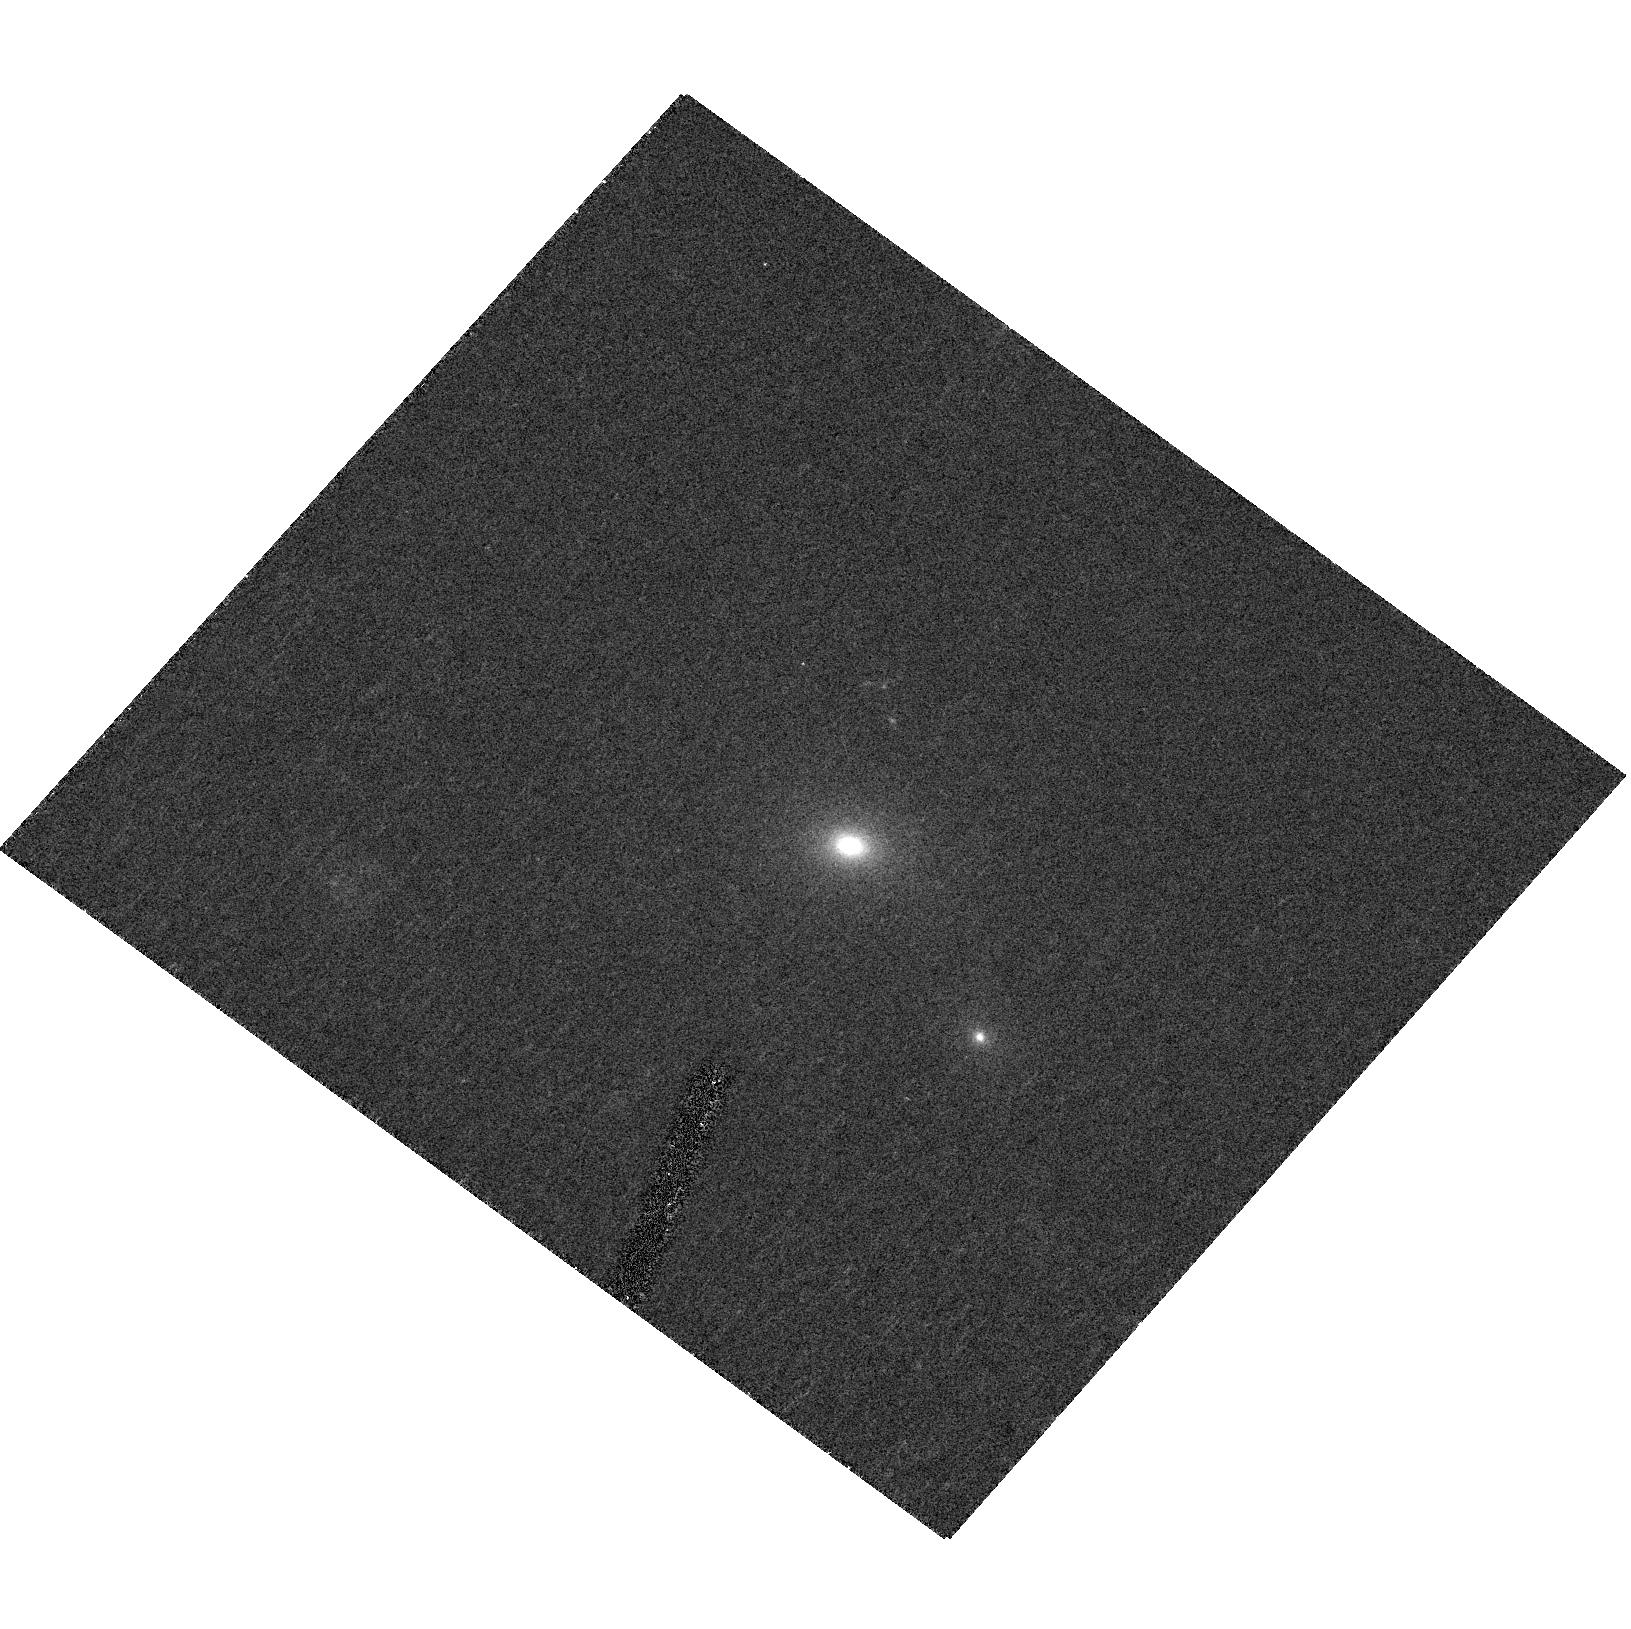
Target: SDSS-J093124.4+574926.6
Instrument: ACS/HRC
Filter: F475W
Exposure: 23 min
Observation ID: hst_10488_11_acs_hrc_f475w_j9ae11

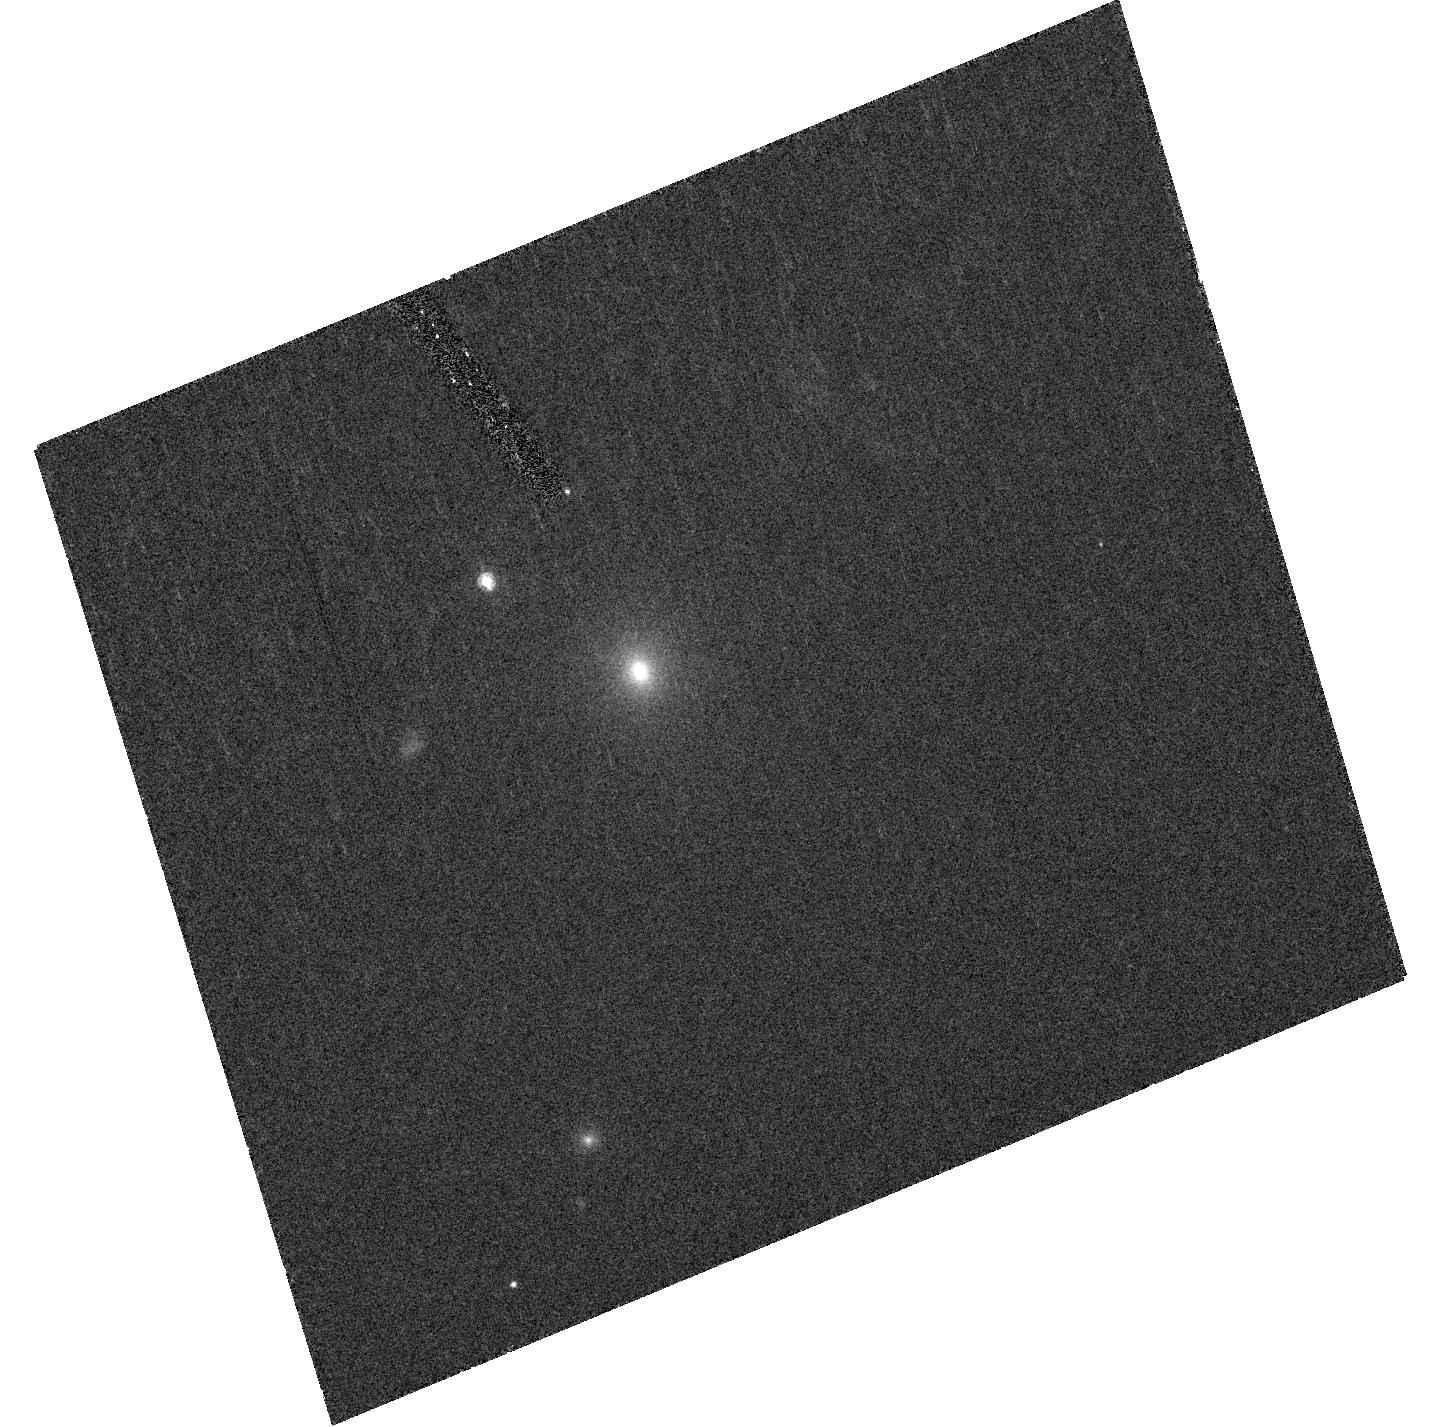
Target: SDSS-J171328.4+274336.6
Instrument: ACS/HRC
Filter: F475W
Exposure: 29 min
Observation ID: hst_10488_03_acs_hrc_f475w_j9ae03

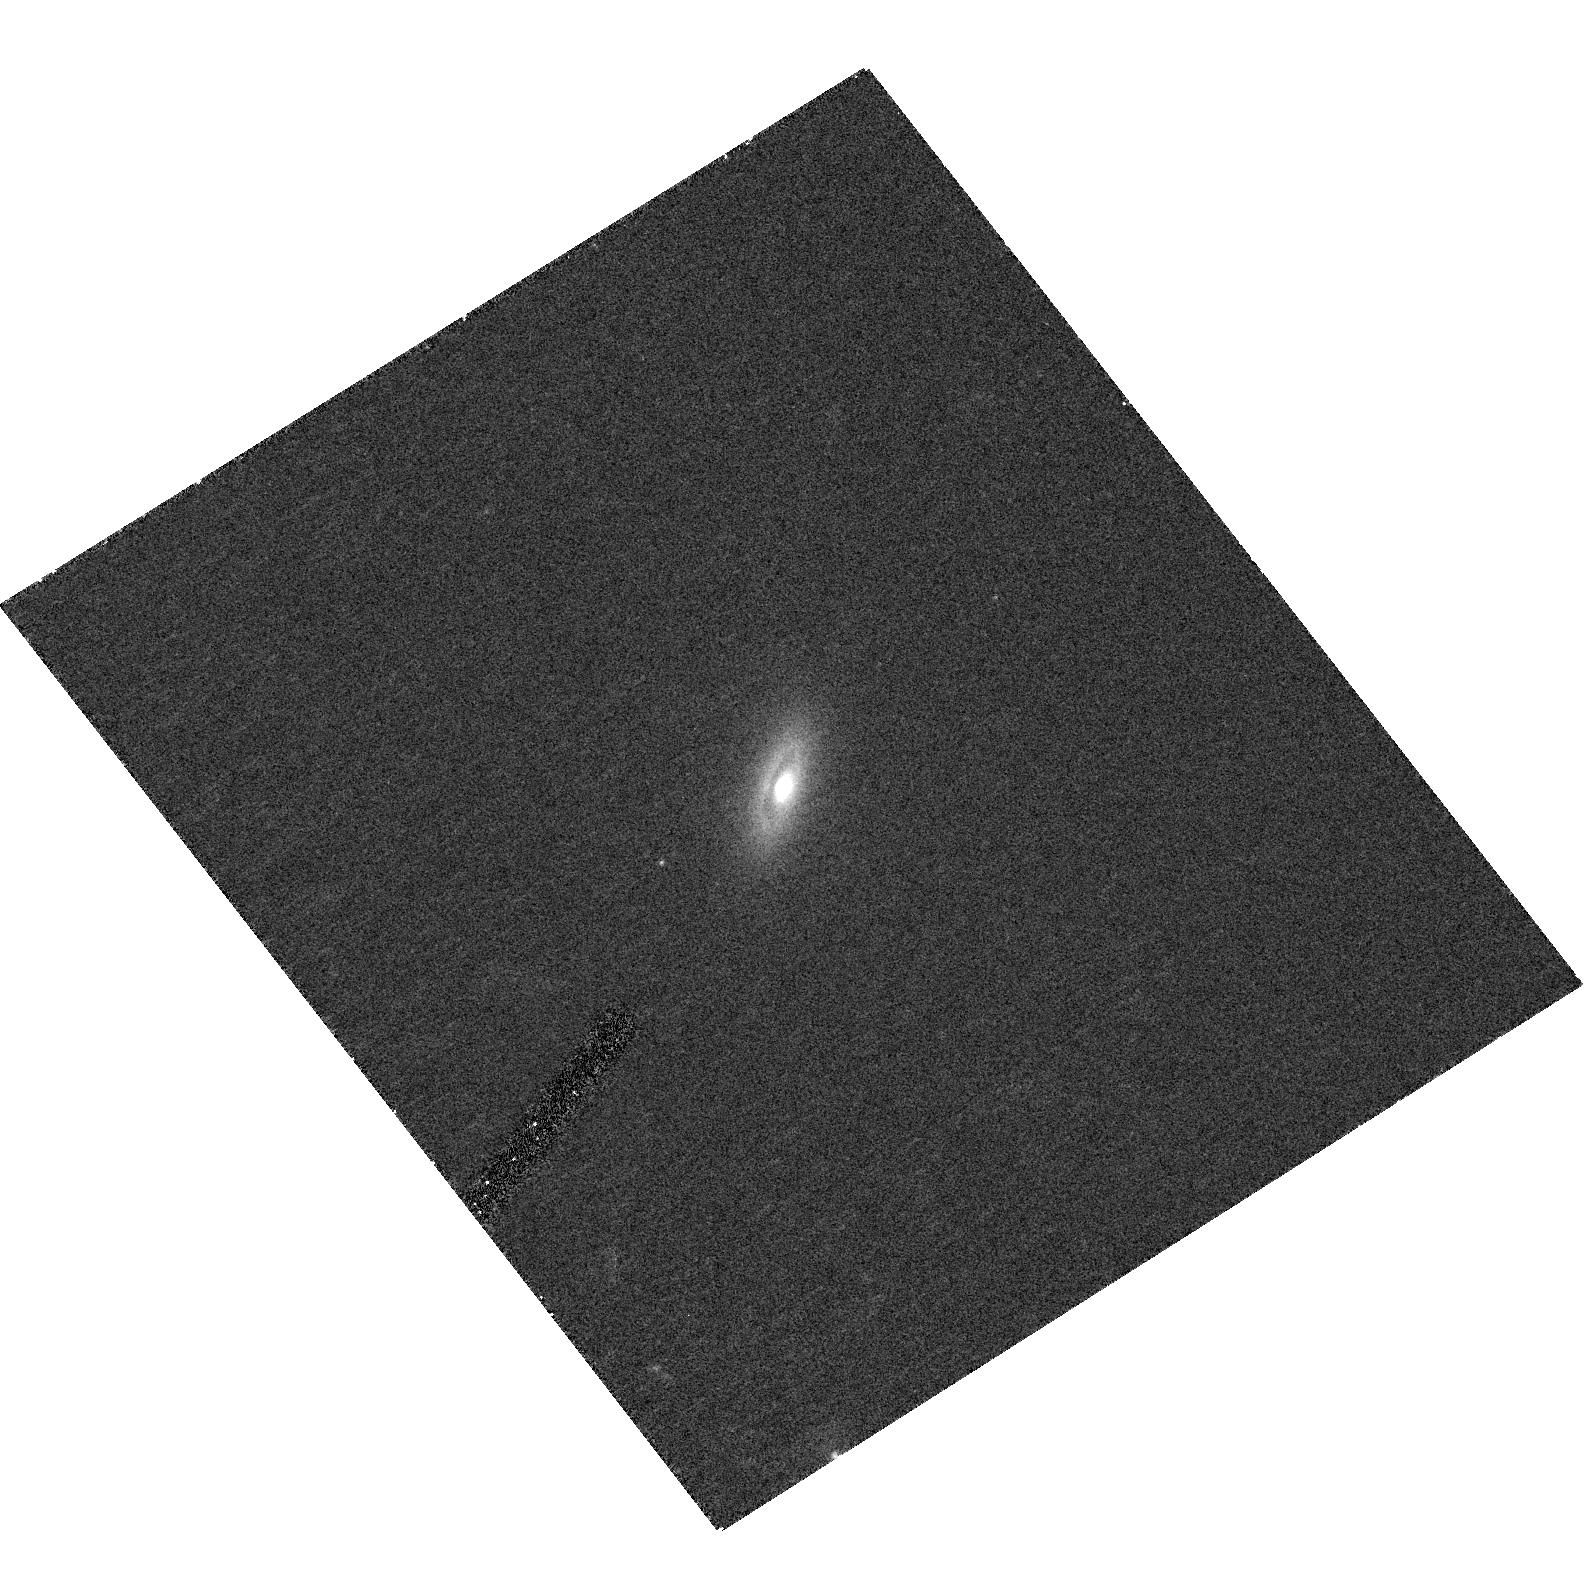
Target: SDSS-J082216.5+481519.1
Instrument: ACS/HRC
Filter: F475W
Exposure: 23 min
Observation ID: hst_10488_06_acs_hrc_f475w_j9ae06

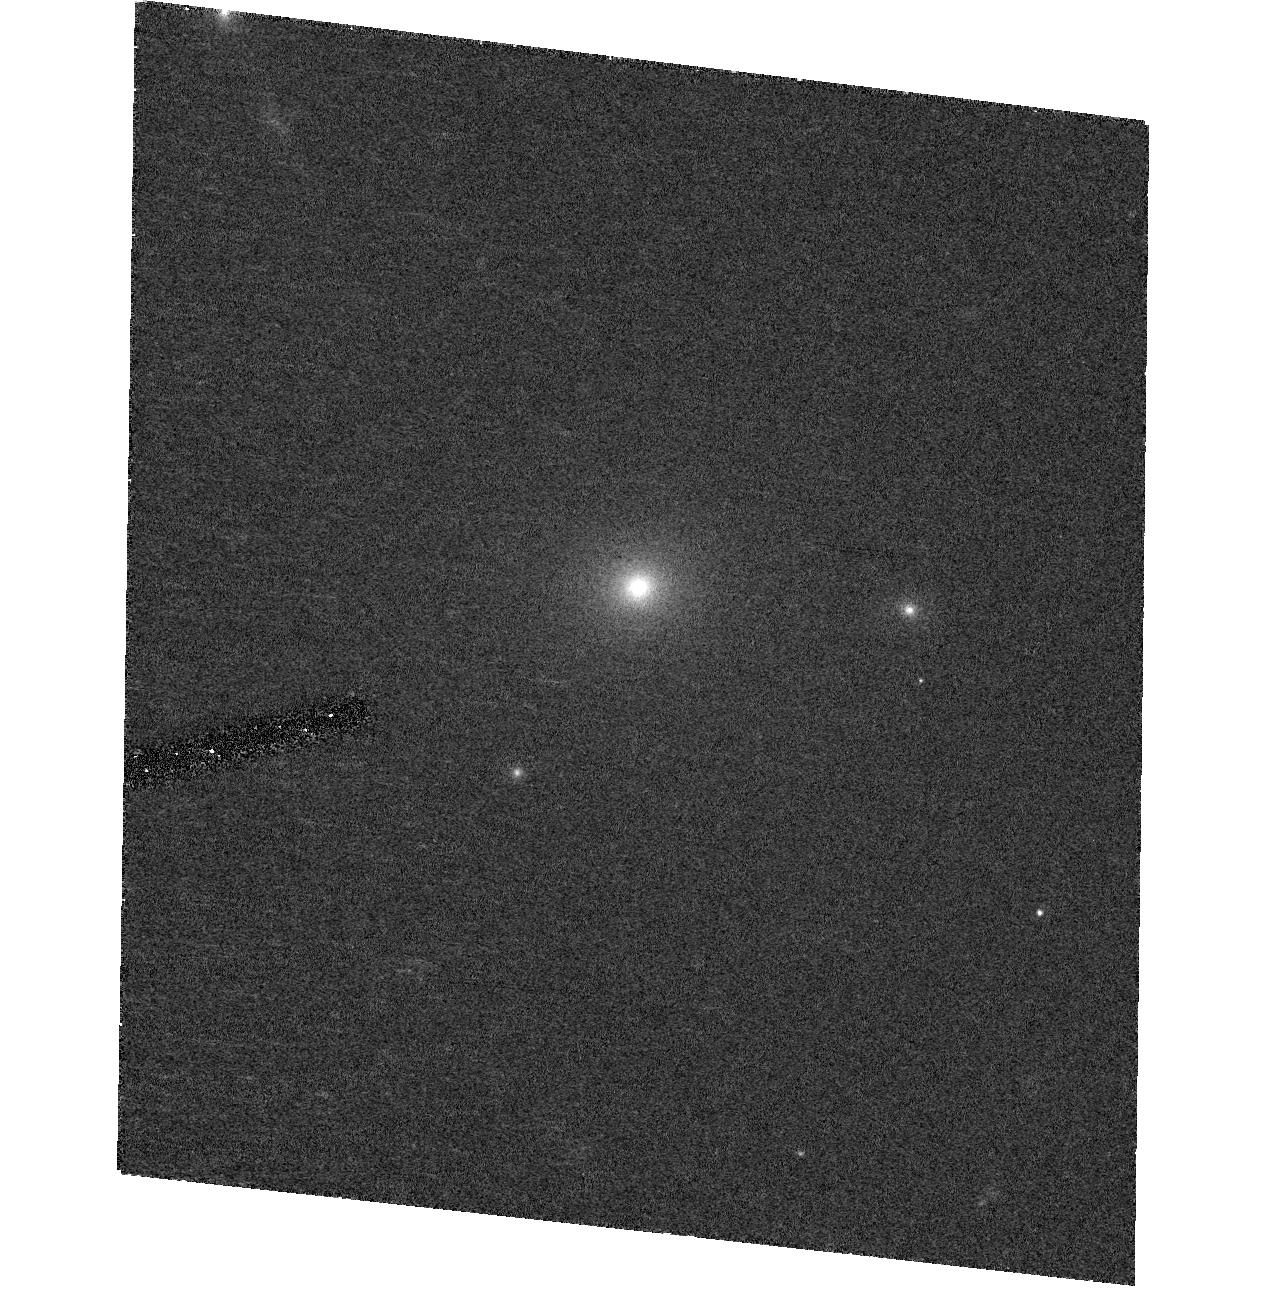
Target: SDSS-J211019.2+095047.1
Instrument: ACS/HRC
Filter: F475W
Exposure: 23 min
Observation ID: hst_10488_08_acs_hrc_f475w_j9ae08

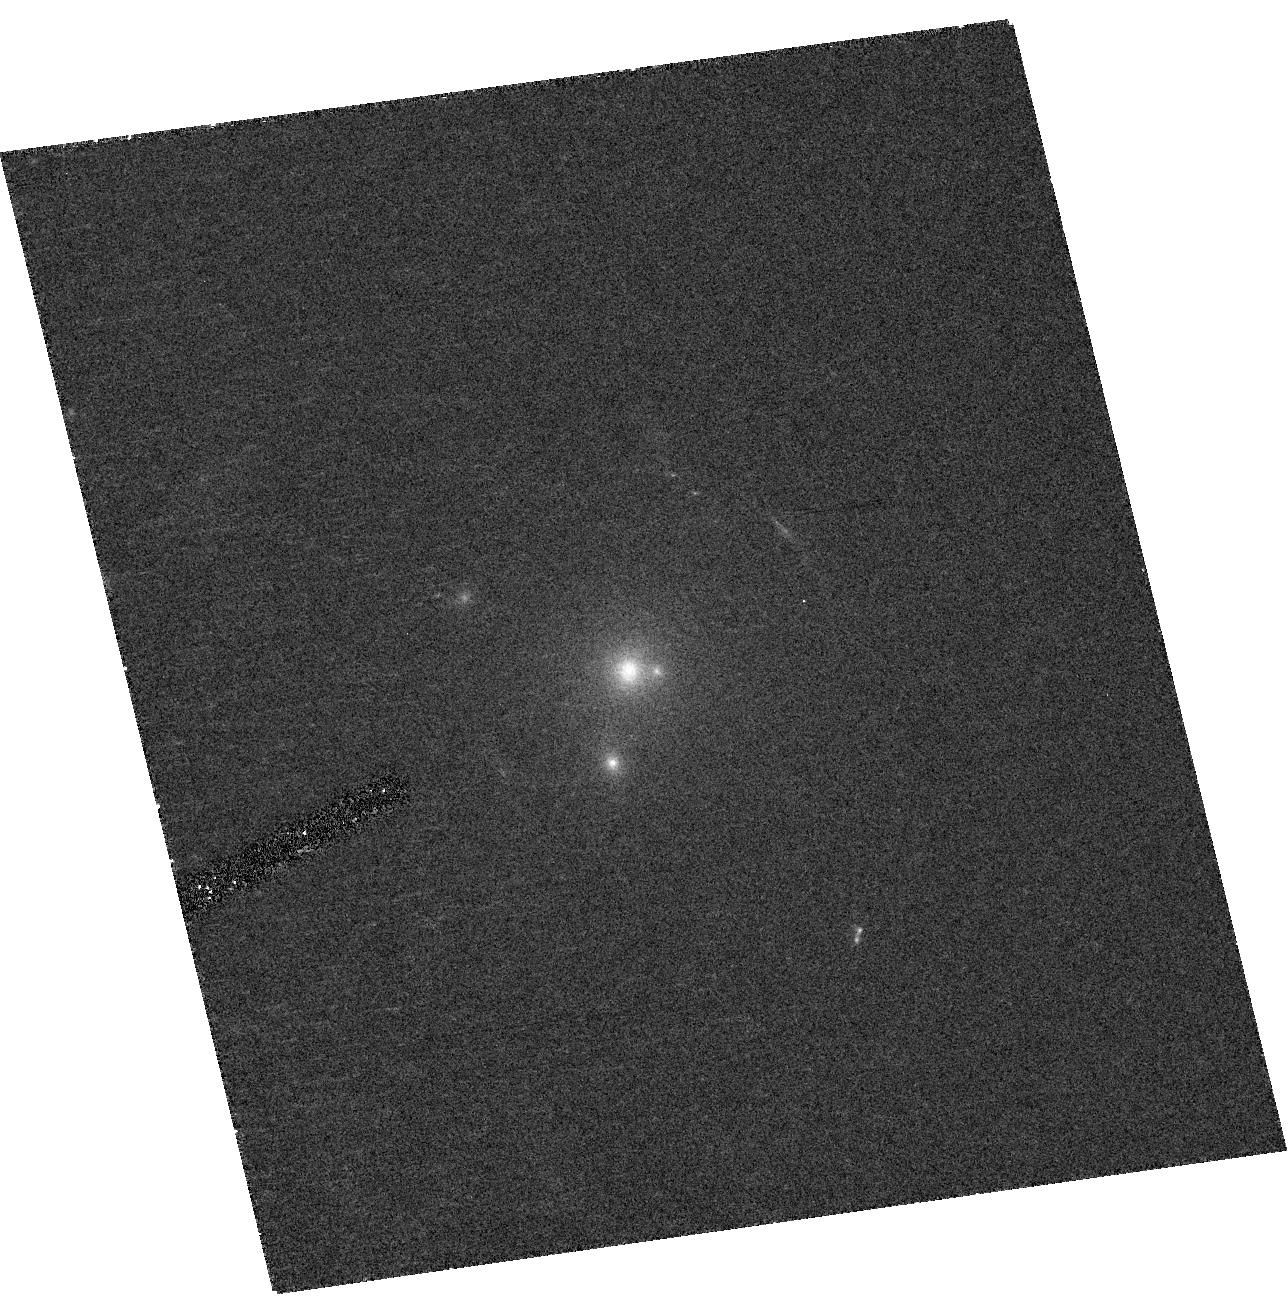
Target: SDSS-J083551.2+392621.7
Instrument: ACS/HRC
Filter: F475W
Exposure: 23 min
Observation ID: hst_10488_19_acs_hrc_f475w_j9ae19

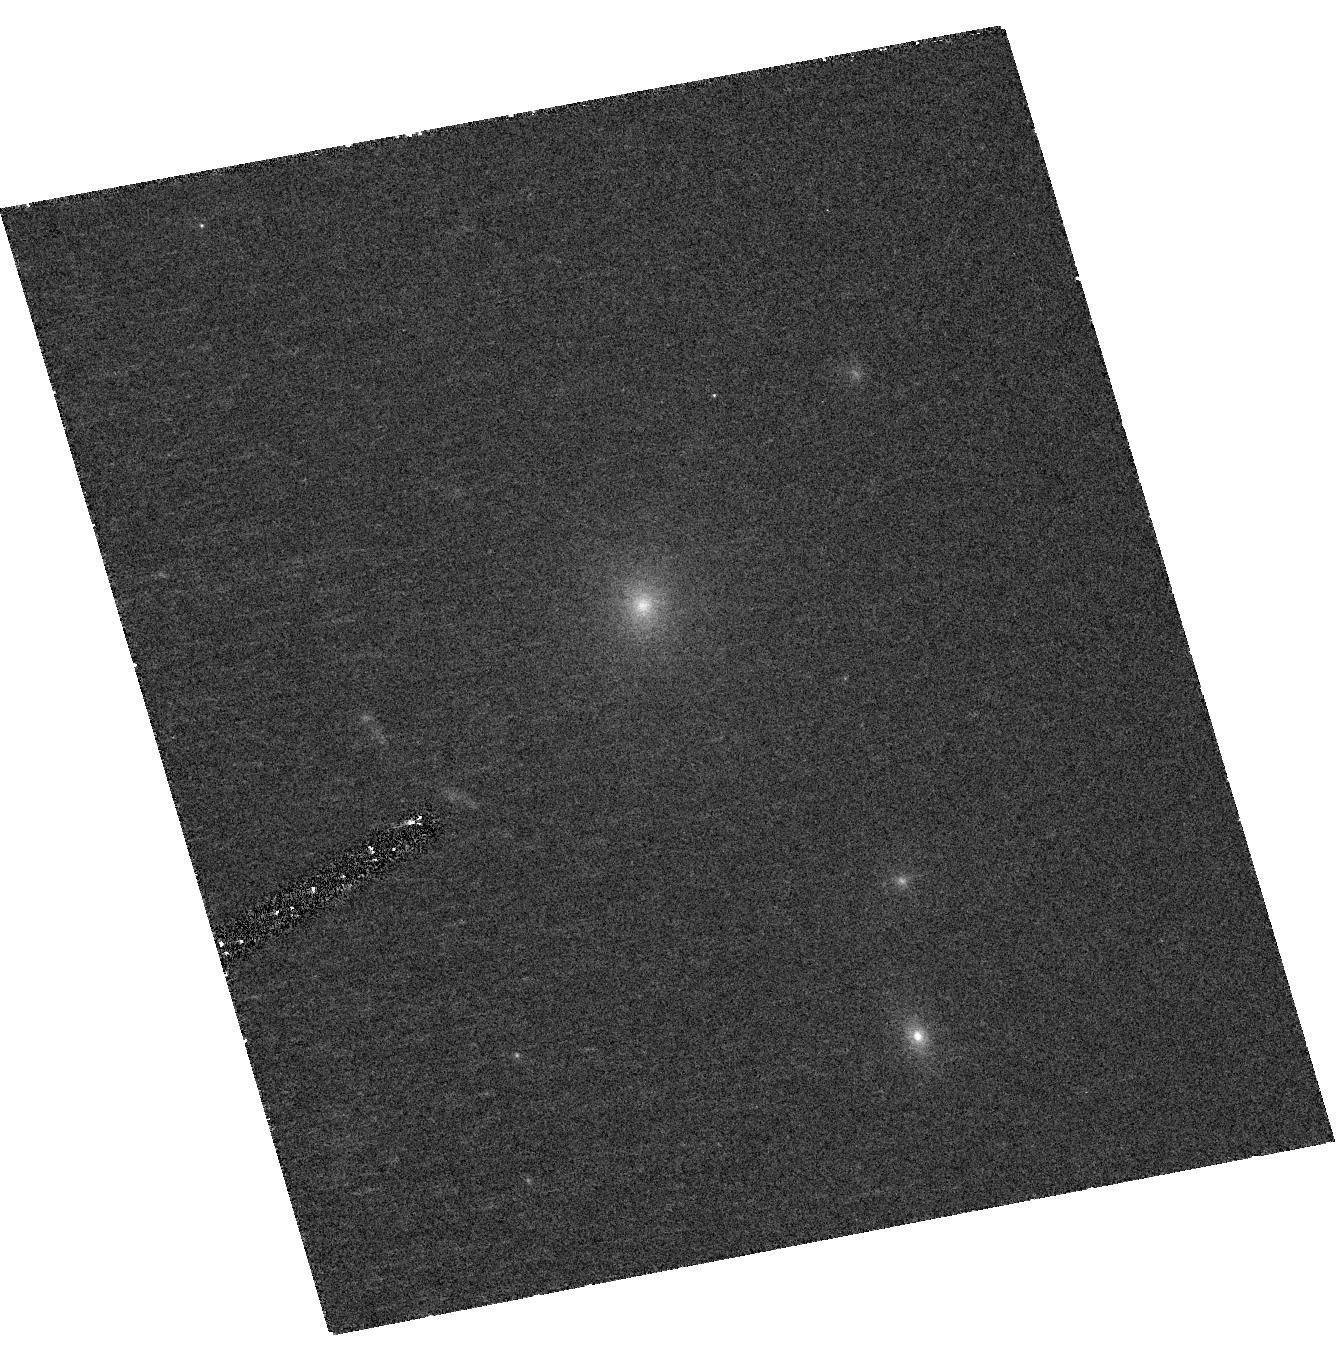
Target: SDSS-J091944.2+562201.1
Instrument: ACS/HRC
Filter: F475W
Exposure: 23 min
Observation ID: hst_10488_14_acs_hrc_f475w_j9ae14

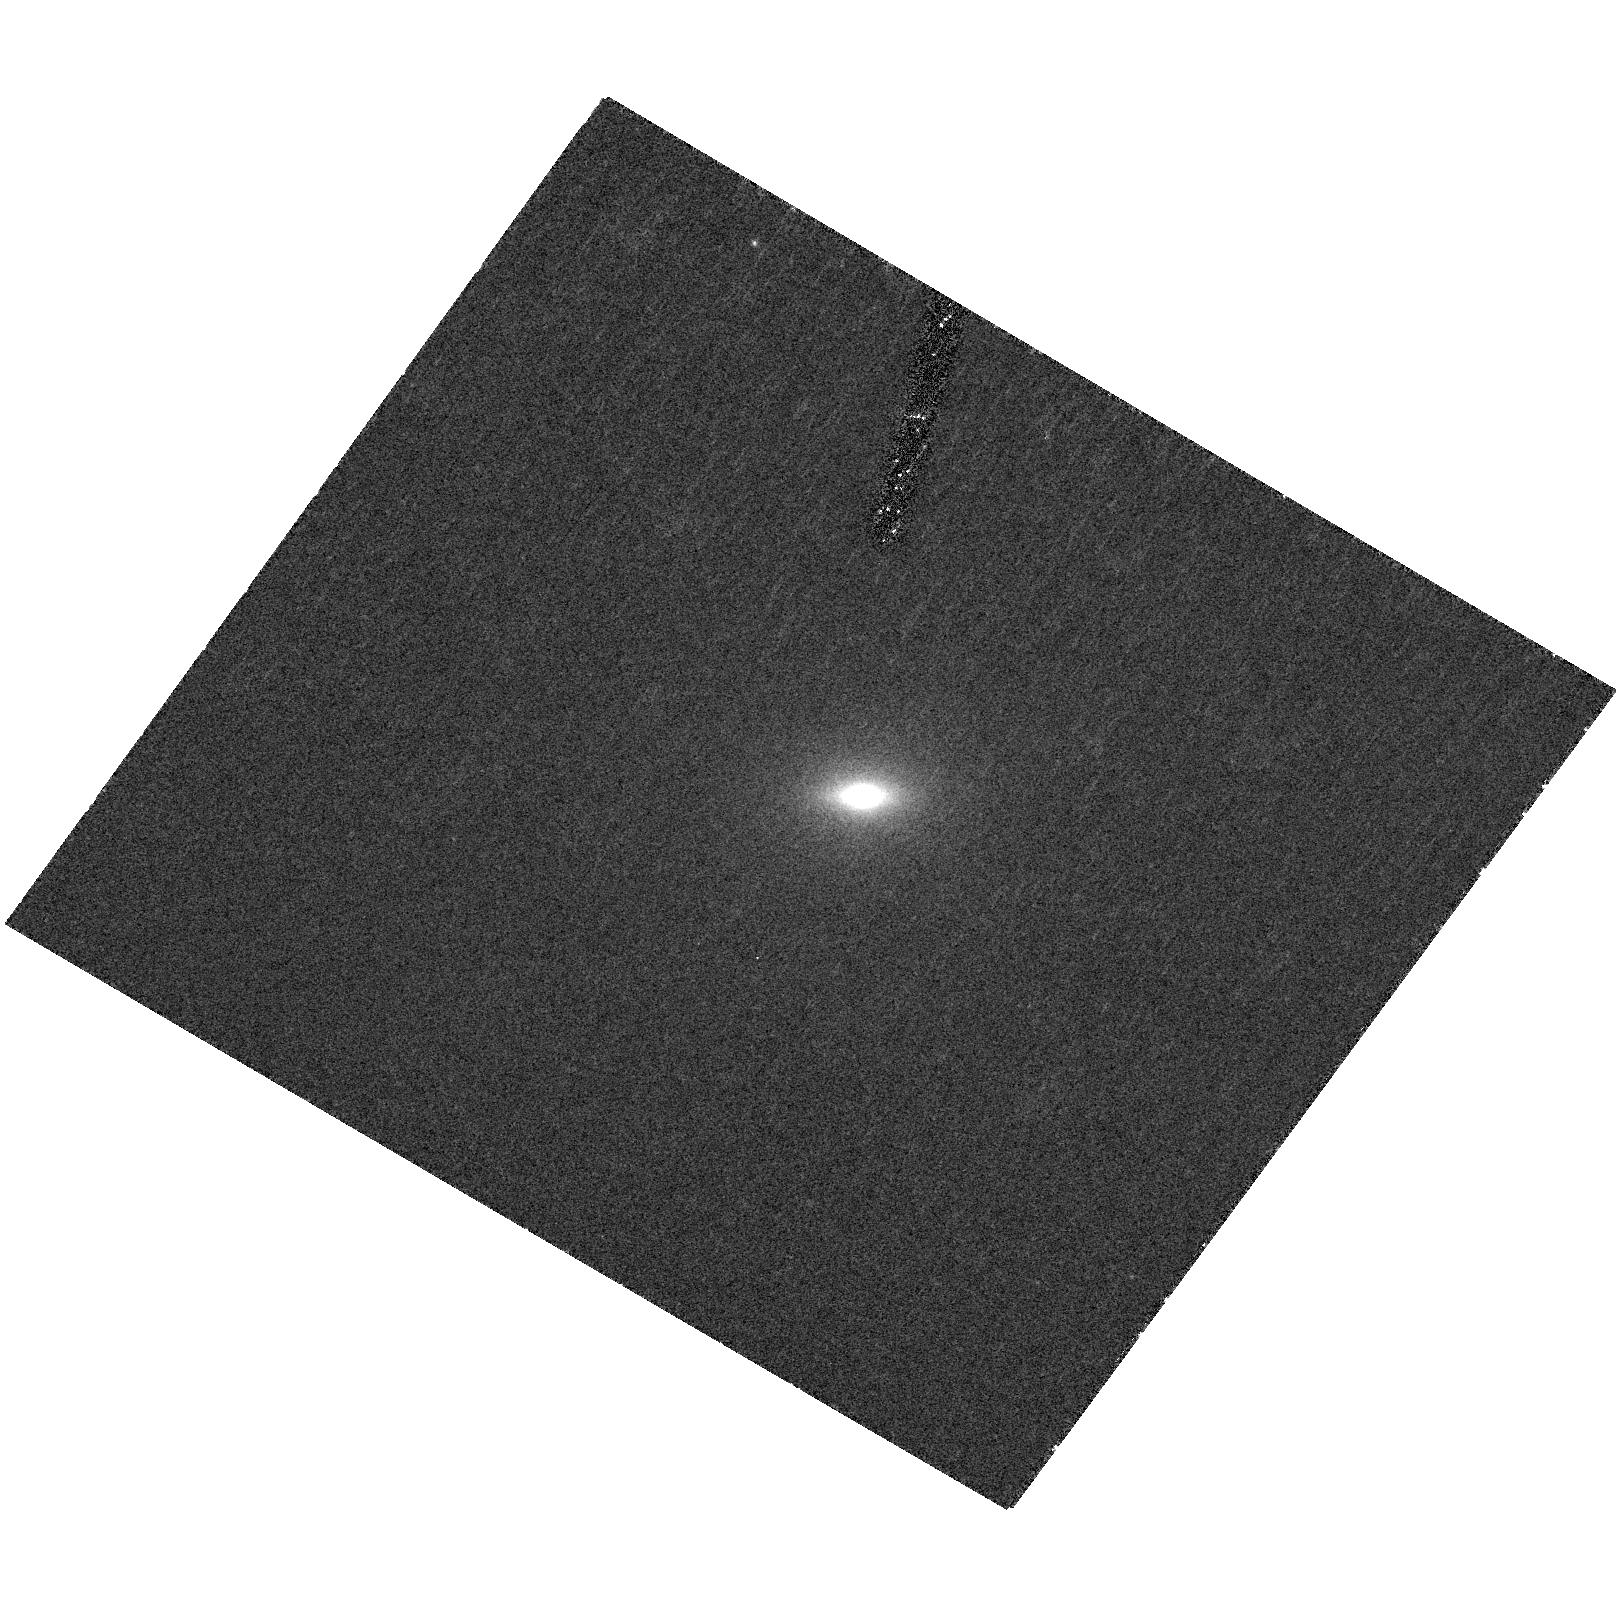
Target: SDSS-J151741.7-004217.6
Instrument: ACS/HRC
Filter: F475W
Exposure: 23 min
Observation ID: hst_10488_04_acs_hrc_f475w_j9ae04

The Most Massive Galaxies in the Universe:  Color-Gradients and Texture (PI: Bernardi, Mariangela)

We are proposing an HST snapshot survey of 40 objects with velocity dispersion larger than 350 km/s, selected from the Sloan Digital Sky Survey and confirmed to be single massive galaxies by the ACS-HRC i-band imaging obtained during Cycle 13. This sample of the most massive galaxies in the Universe is interesting because these objects potentially harbor the most massive black holes, and because their existence places strong constraints on galaxy formation models. These objects are unusual for another reason than their abnormally large velocity dispersions: they appear to be bluer than expected from extrapolation of the color-velocity dispersion relation of normal early-types to these large velocity dispersions. The bluer than expected colors indicate that the formation histories of these objects are likely to be rather different than for normal early-types. This difference is also expected to manifest as abnormal color-gradients. ACS-HRC imaging in one other band (i.e. the g-band) will allow us not simply to analyze color gradients in these objects but also to study their color texture and topology. This study will provide important information about the formation history of galaxies.